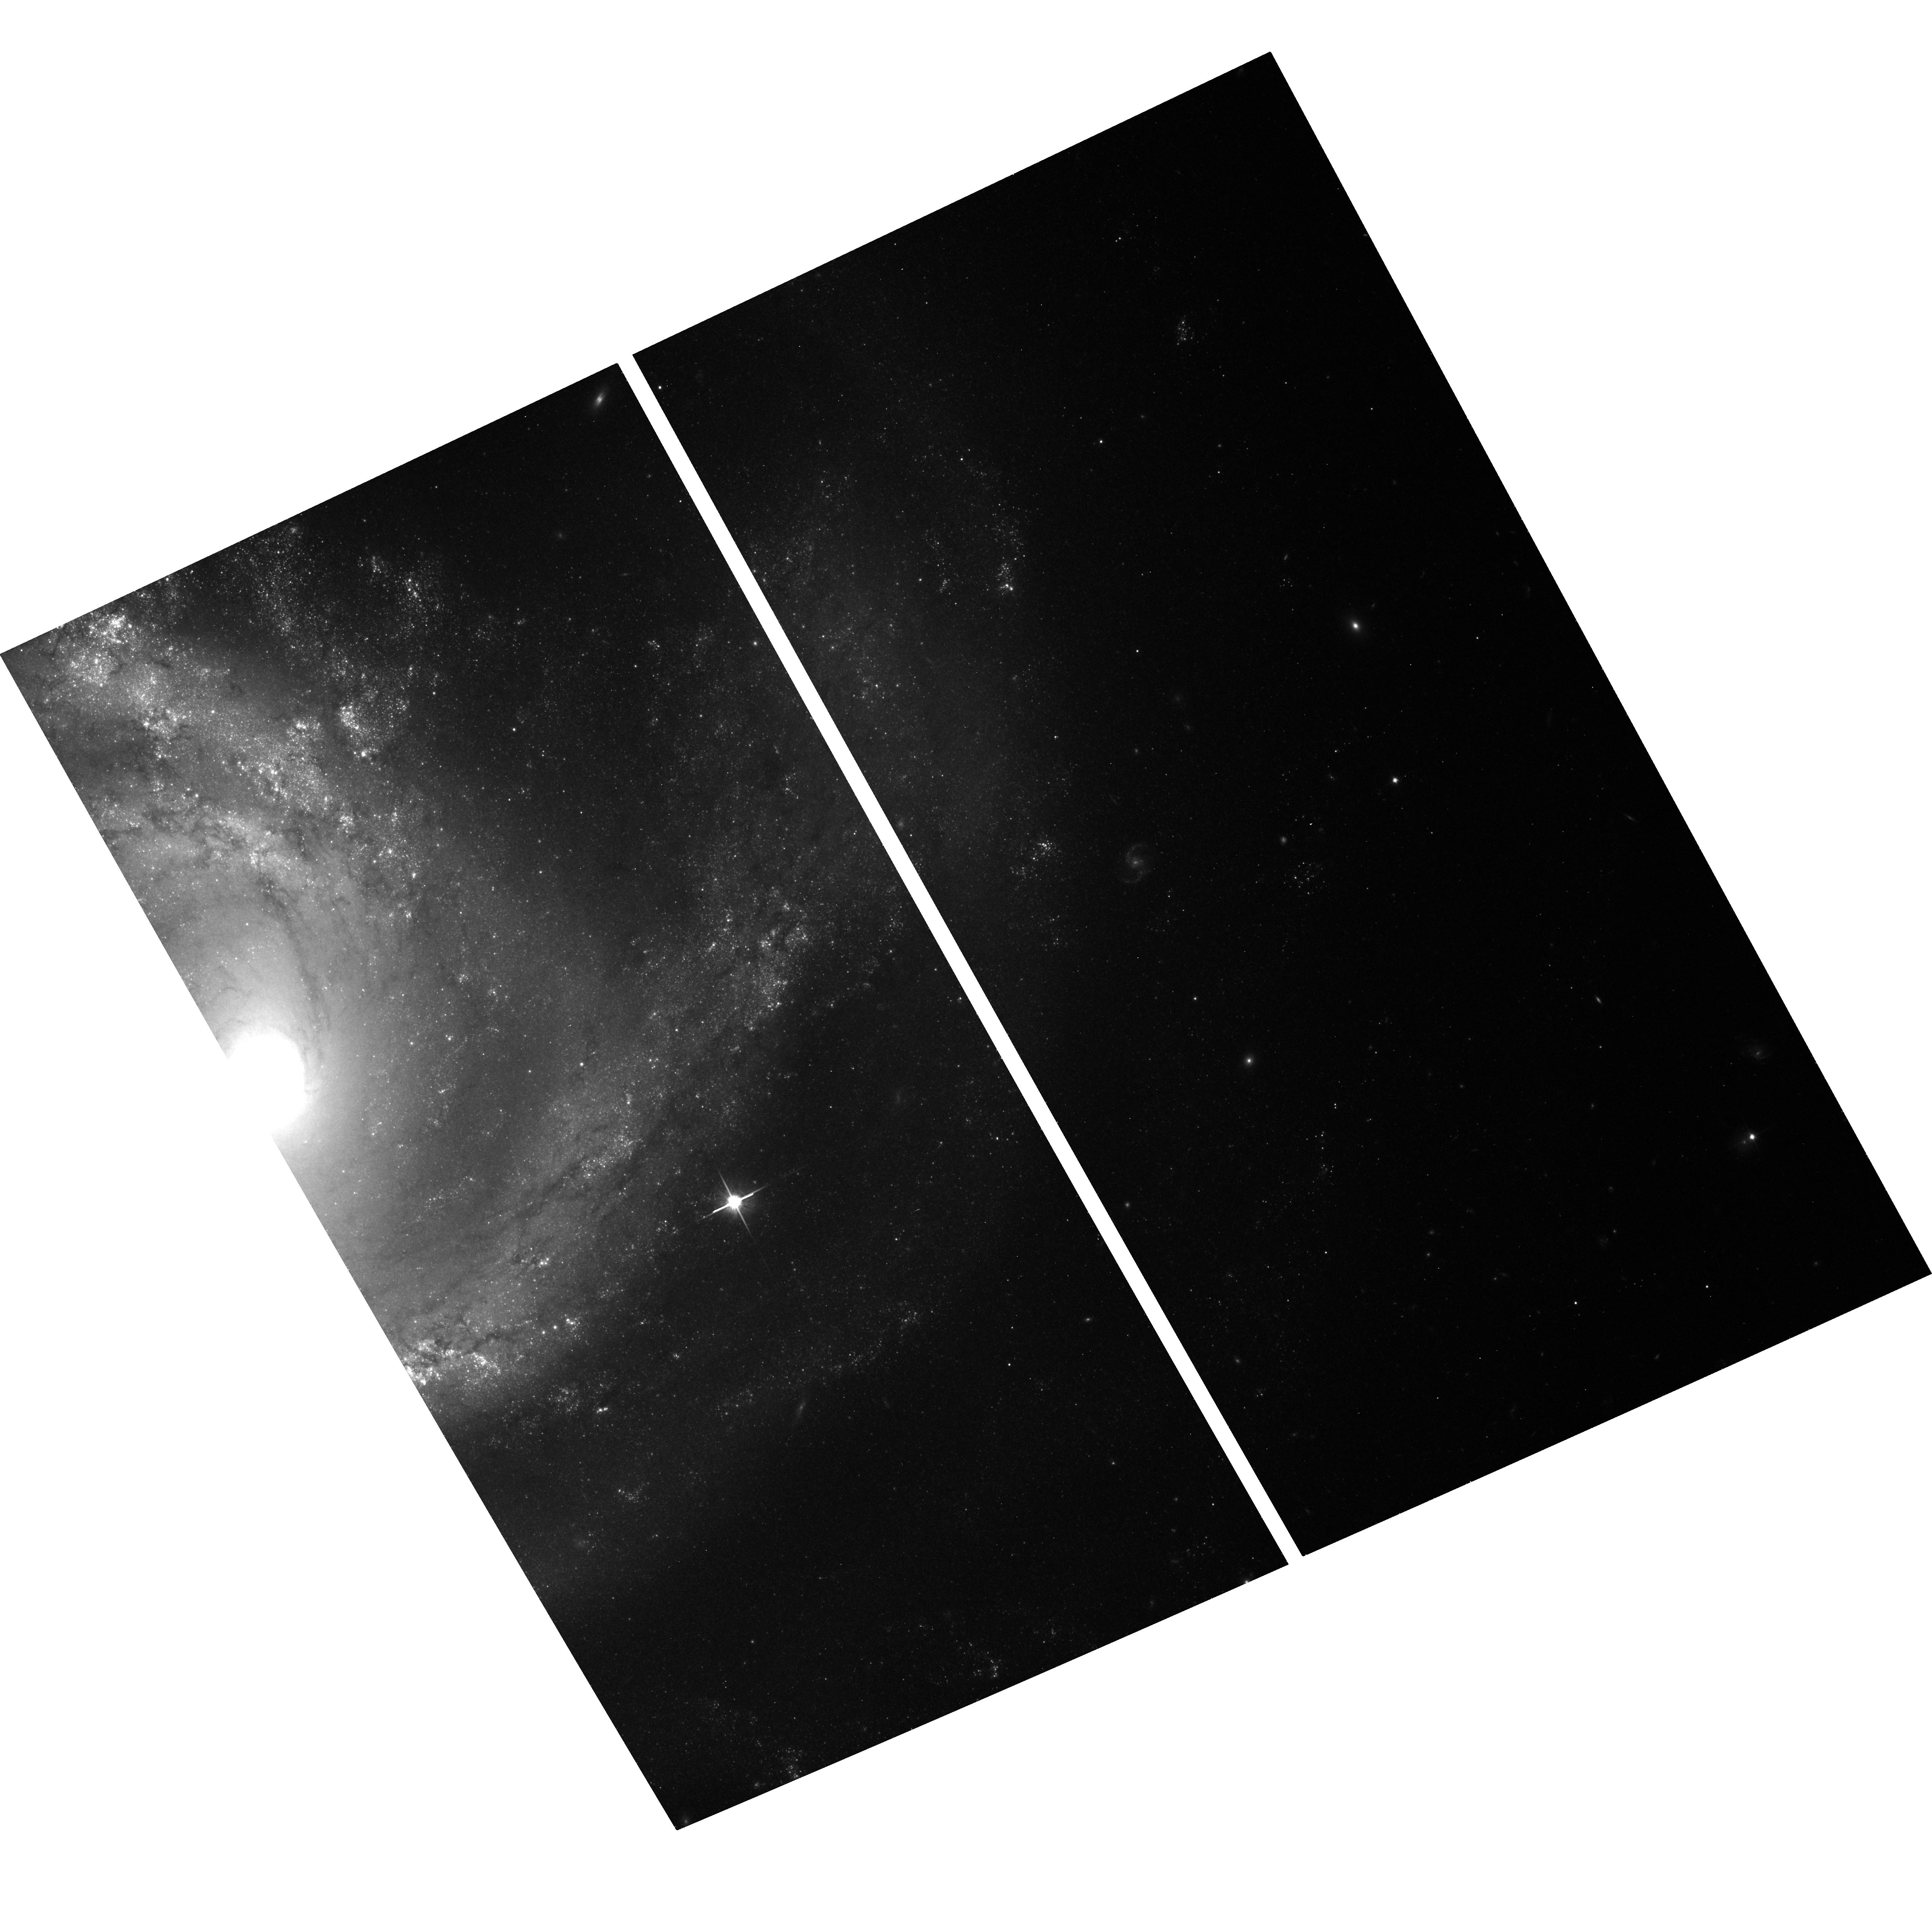
Target: SN-2006OV
Instrument: ACS/WFC
Filter: F814W
Exposure: 18 min
Observation ID: hst_12574_01_acs_wfc_f814w_jbs801

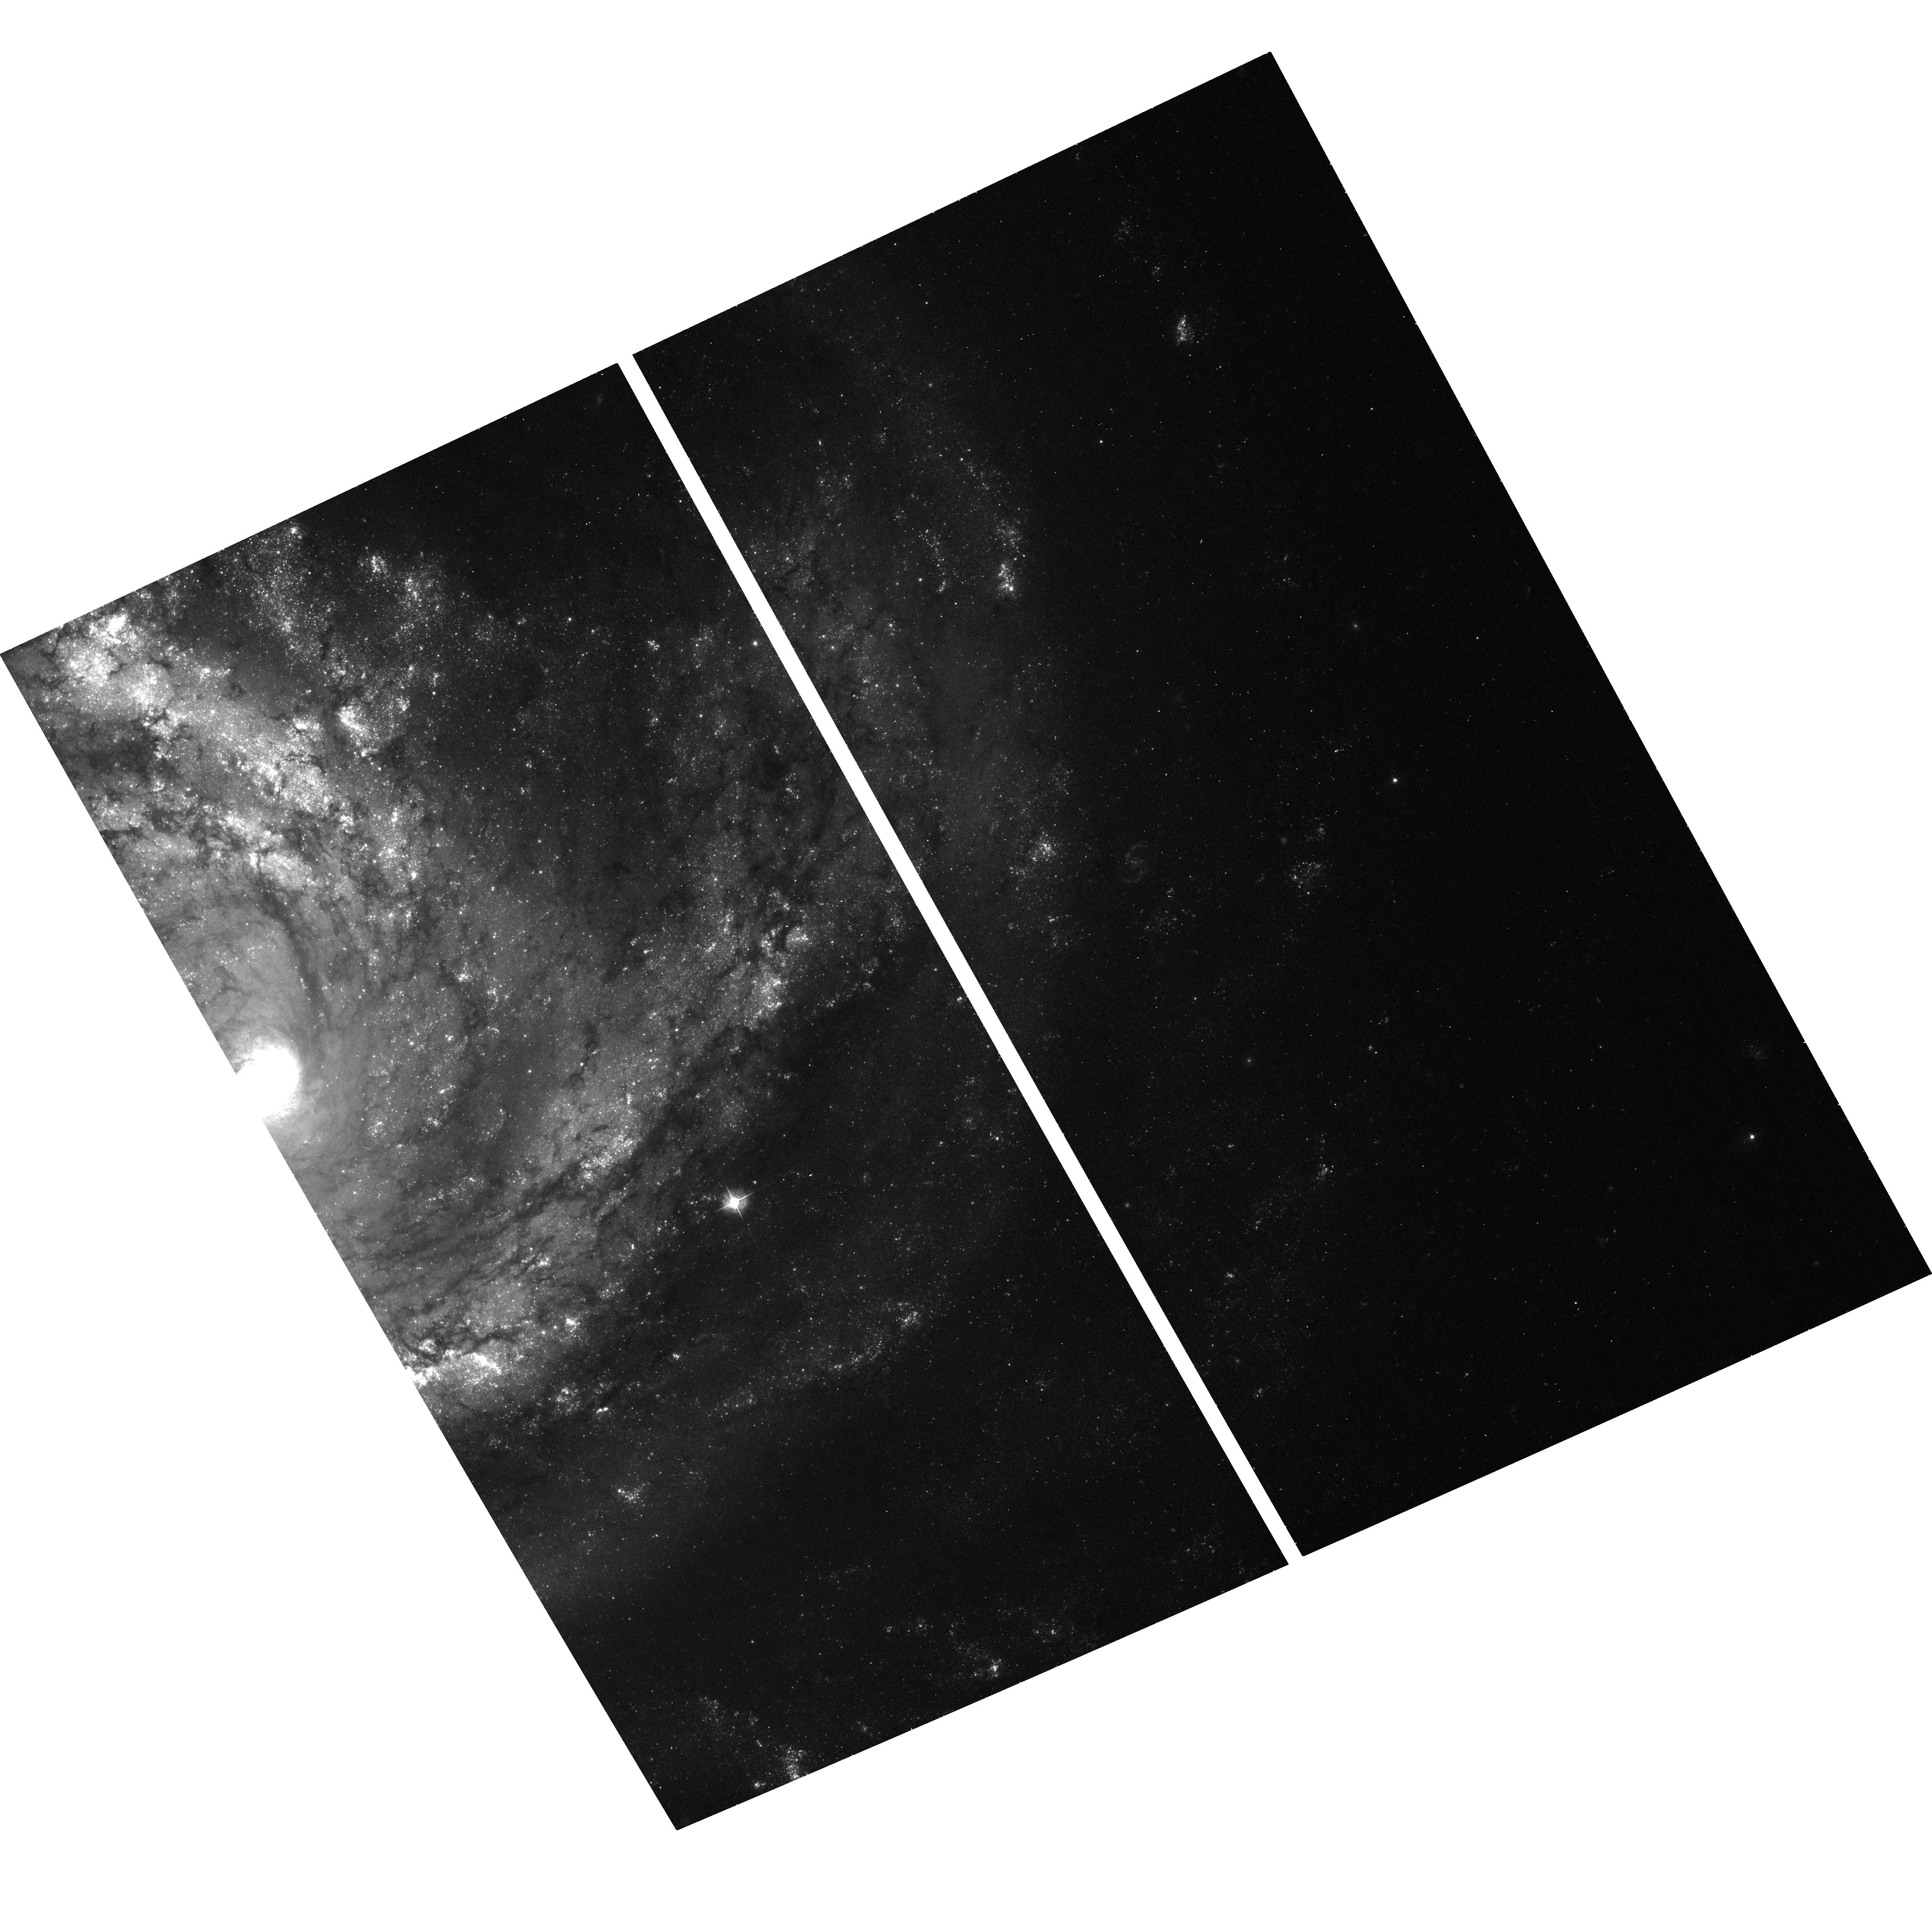
Target: SN-2006OV
Instrument: ACS/WFC
Filter: F435W
Exposure: 18 min
Observation ID: hst_12574_01_acs_wfc_f435w_jbs801

The Final Word on the Progenitor of the Type II-Plateau Supernova SN 2006ov (PI: Leonard, Douglas)

Despite recent rapid progress, the field of supernova (SN) progenitor identification remains in its infancy, with only five supernovae having had unambiguous detection and characterization of their progenitor stars made. The existence of deep pre-SN WFPC2 images of the site of the nearby core-collapse (Type II-Plateau) SN 2006ov has enabled two independent searches for its progenitor star to be carried out. While both studies agree that an object is located at the location of SN 2006ov in the pre-SN images, they disagree on whether the light from this source (or, part of it) is, in fact, coming from the actual progenitor star. The time is ripe to settle the issue: A single-orbit reobservation of the SN site with HST/ACS will permit the definitive determination of whether this object is indeed associated with SN 2006ov. If it is, and its flux is found to have diminished (it was an extended source) or vanished (it was an isolated star), then this will enable the third conclusive characterization of a Type II-Plateau supernova's progenitor star's properties to be made. If it is not, then a firm upper mass limit on the progenitor star will be confidently declared the final word on the topic.